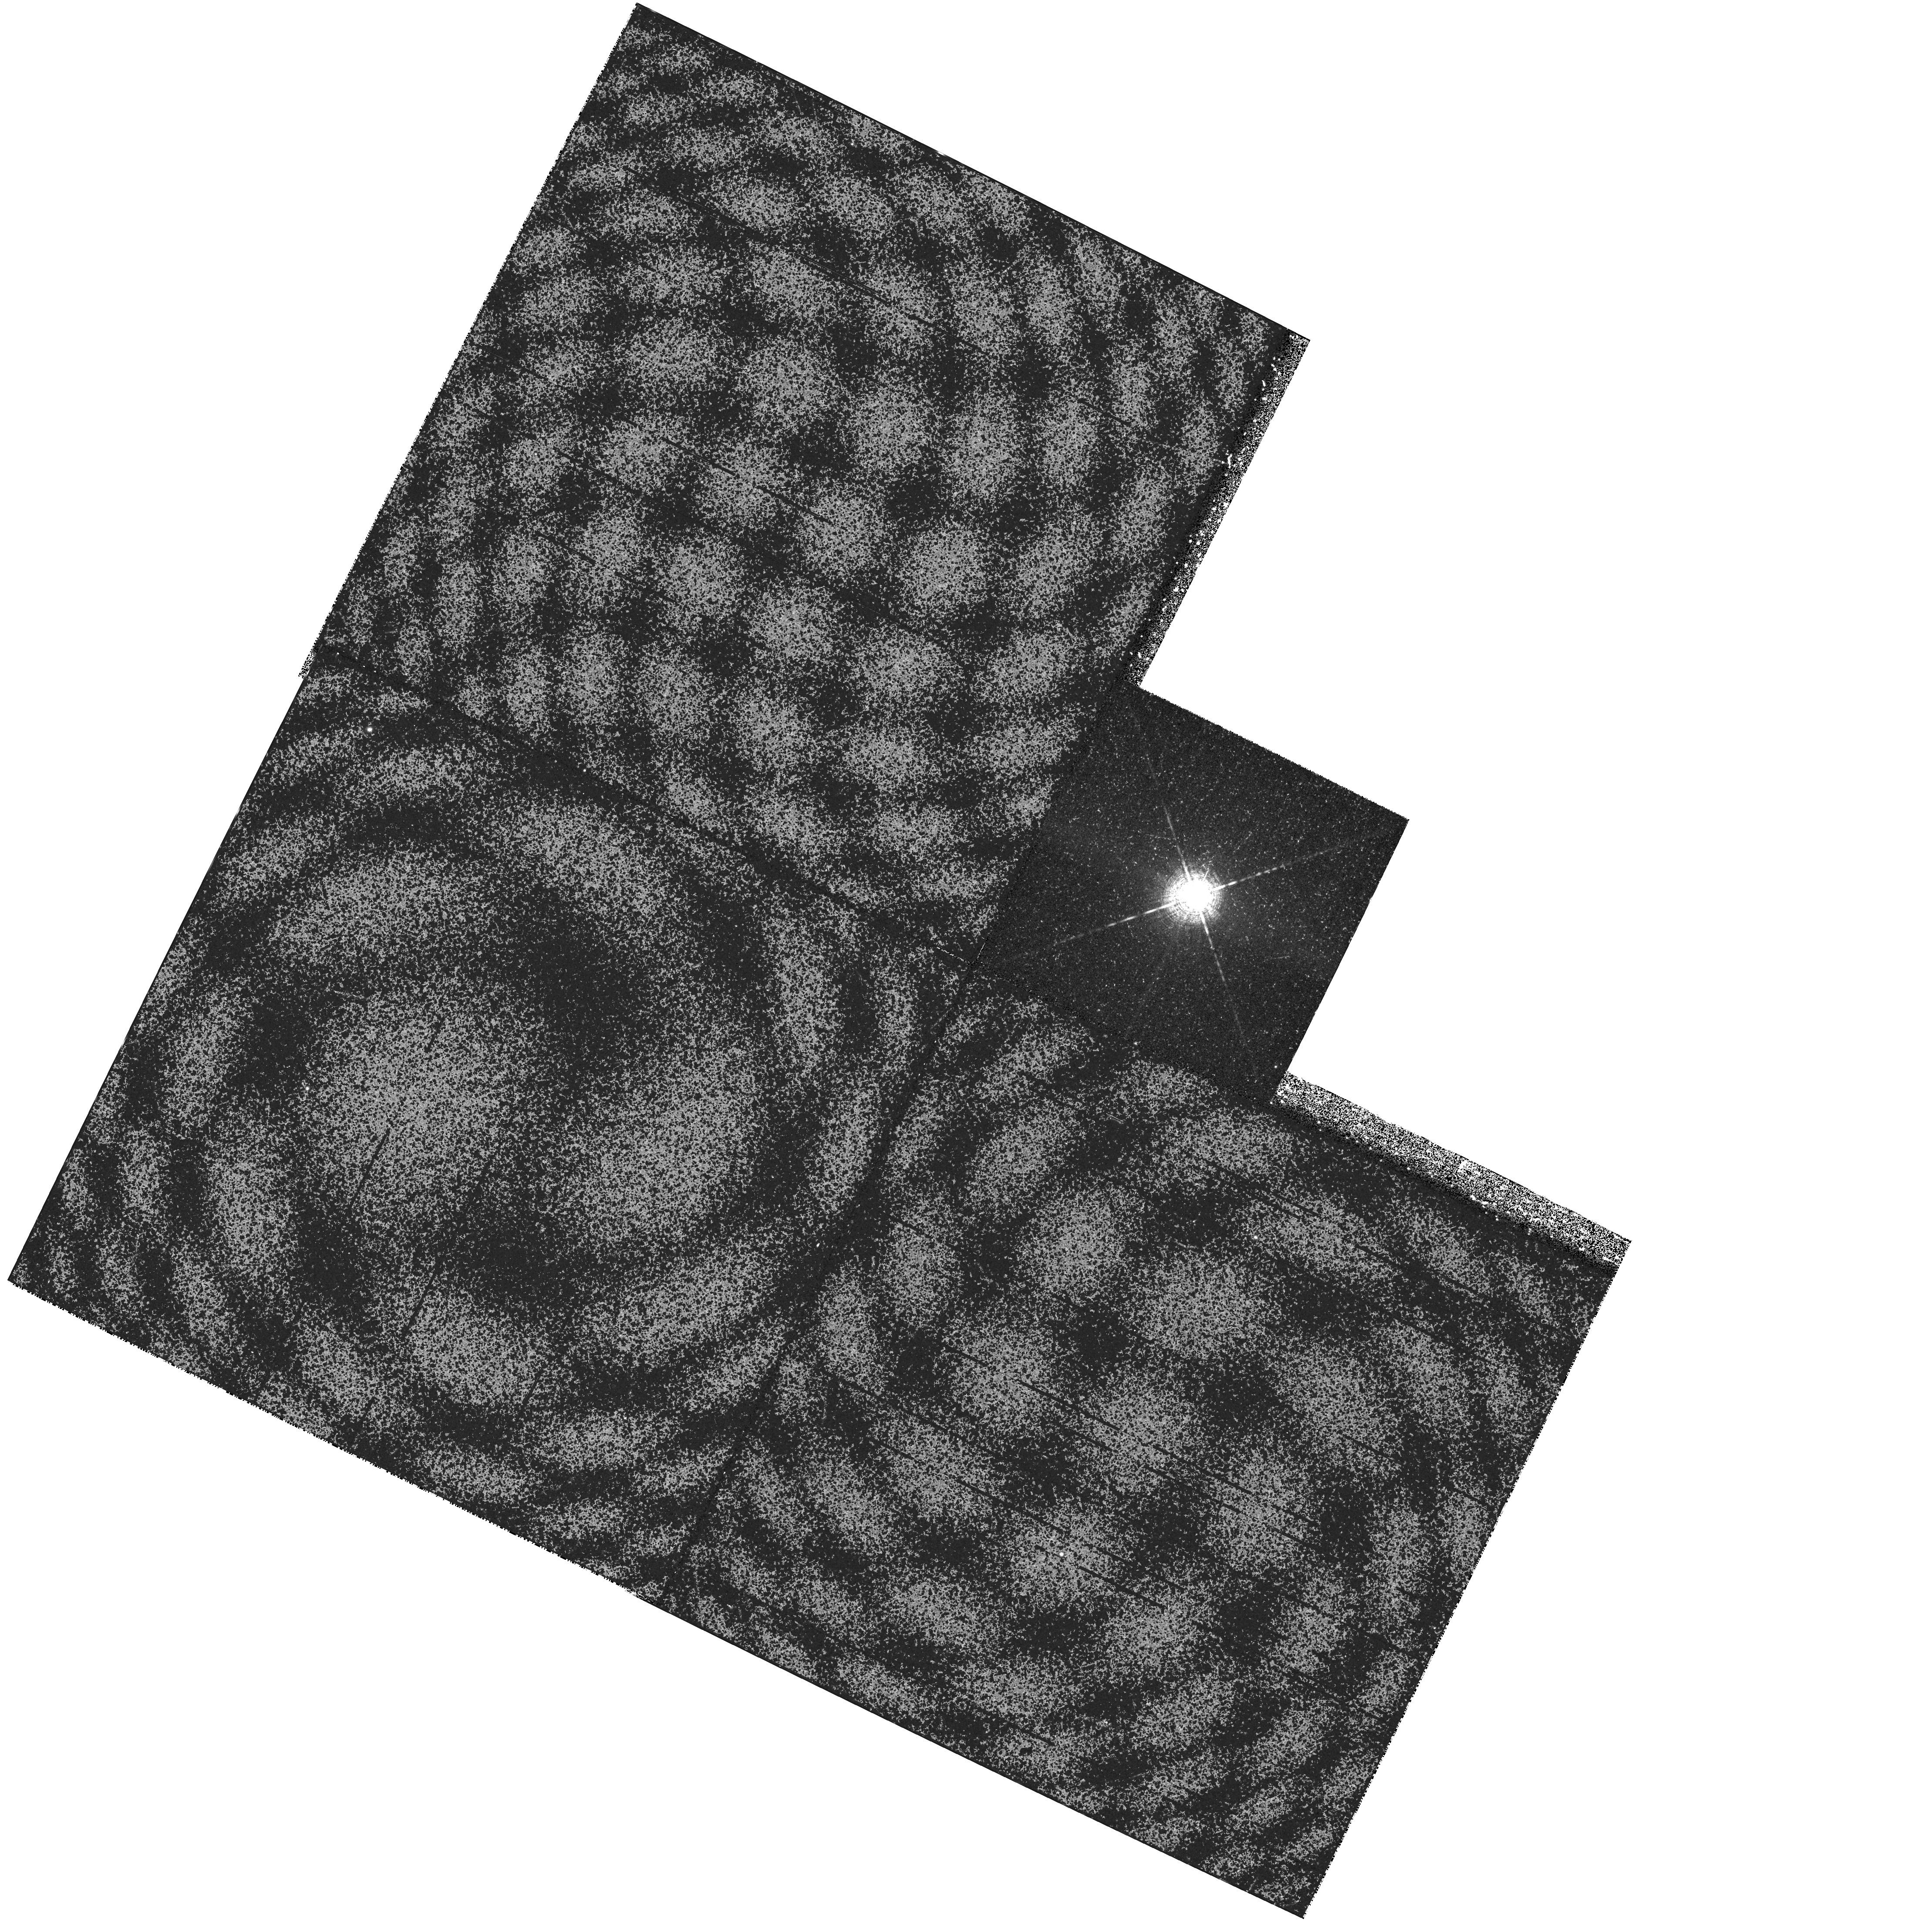
Target: U-SCORPII. Instrument: WFPC2/PC. Filter: F656N. Exposure: 28 min. Observation ID: hst_6461_02_wfpc2_pc_f656n_u5fq02

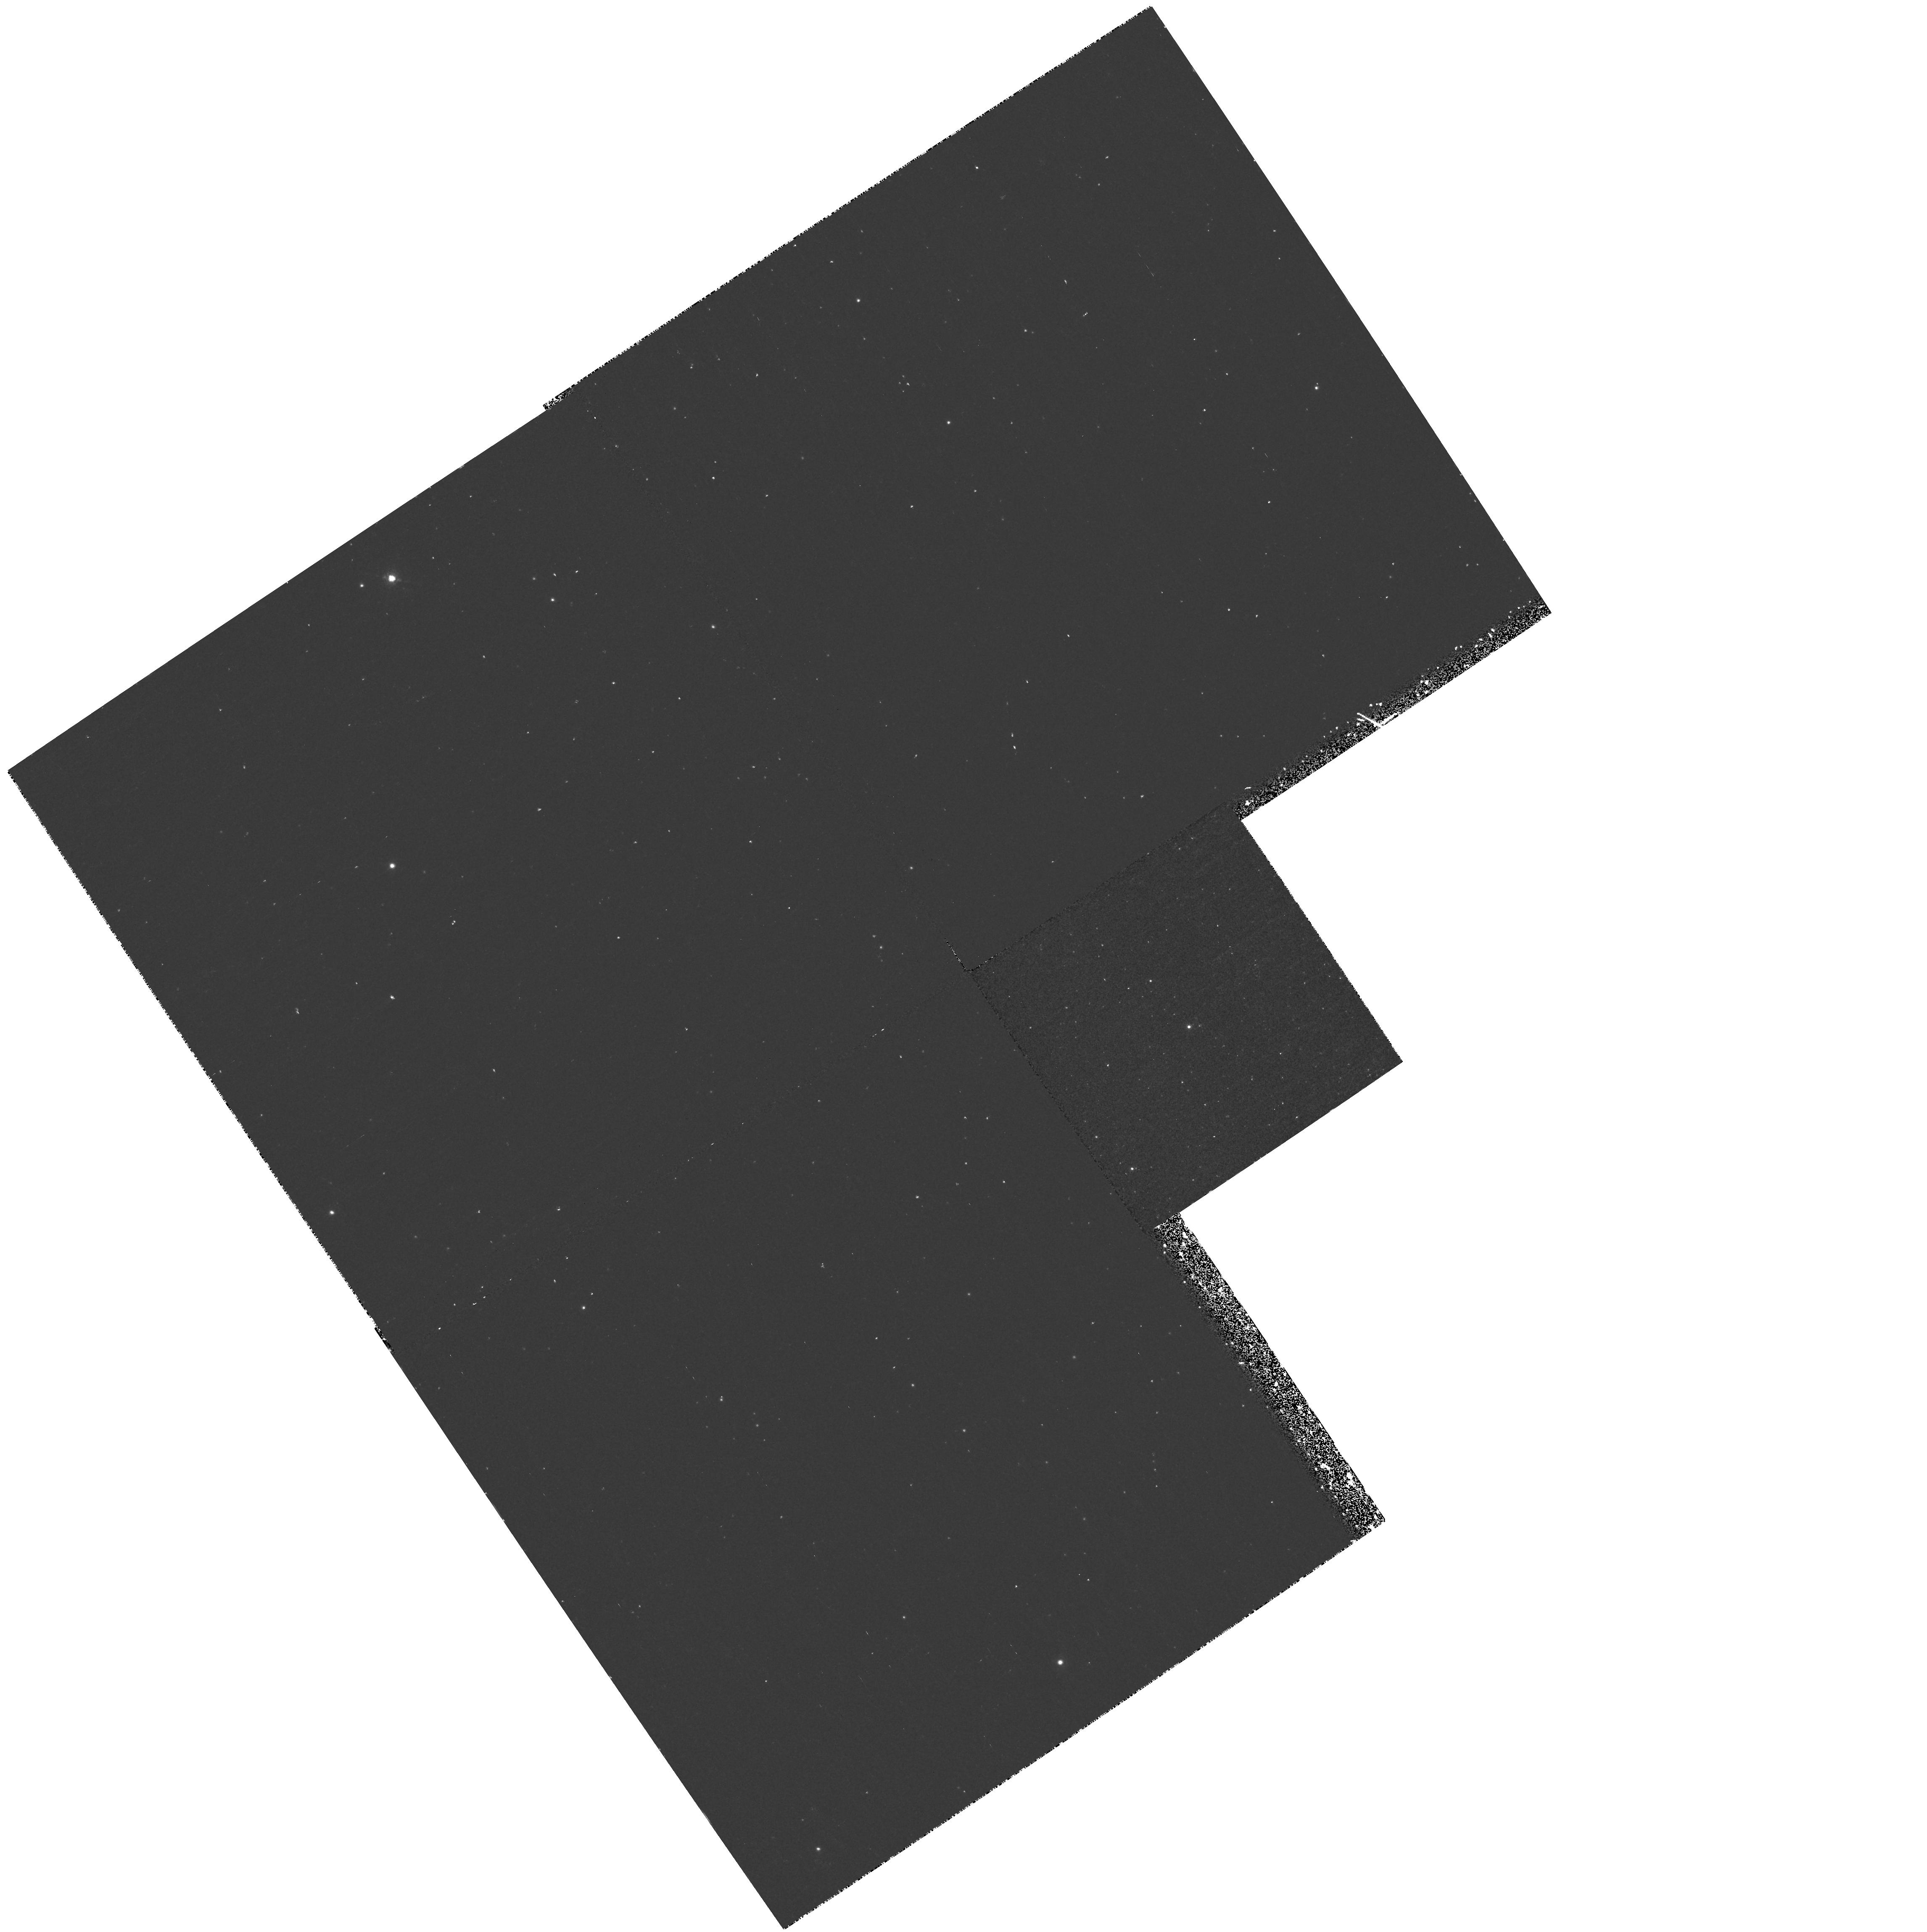
Target: U-SCORPII. Instrument: WFPC2/PC. Filter: F656N. Exposure: 40 min. Observation ID: hst_6461_13_wfpc2_pc_f656n_u5fq13

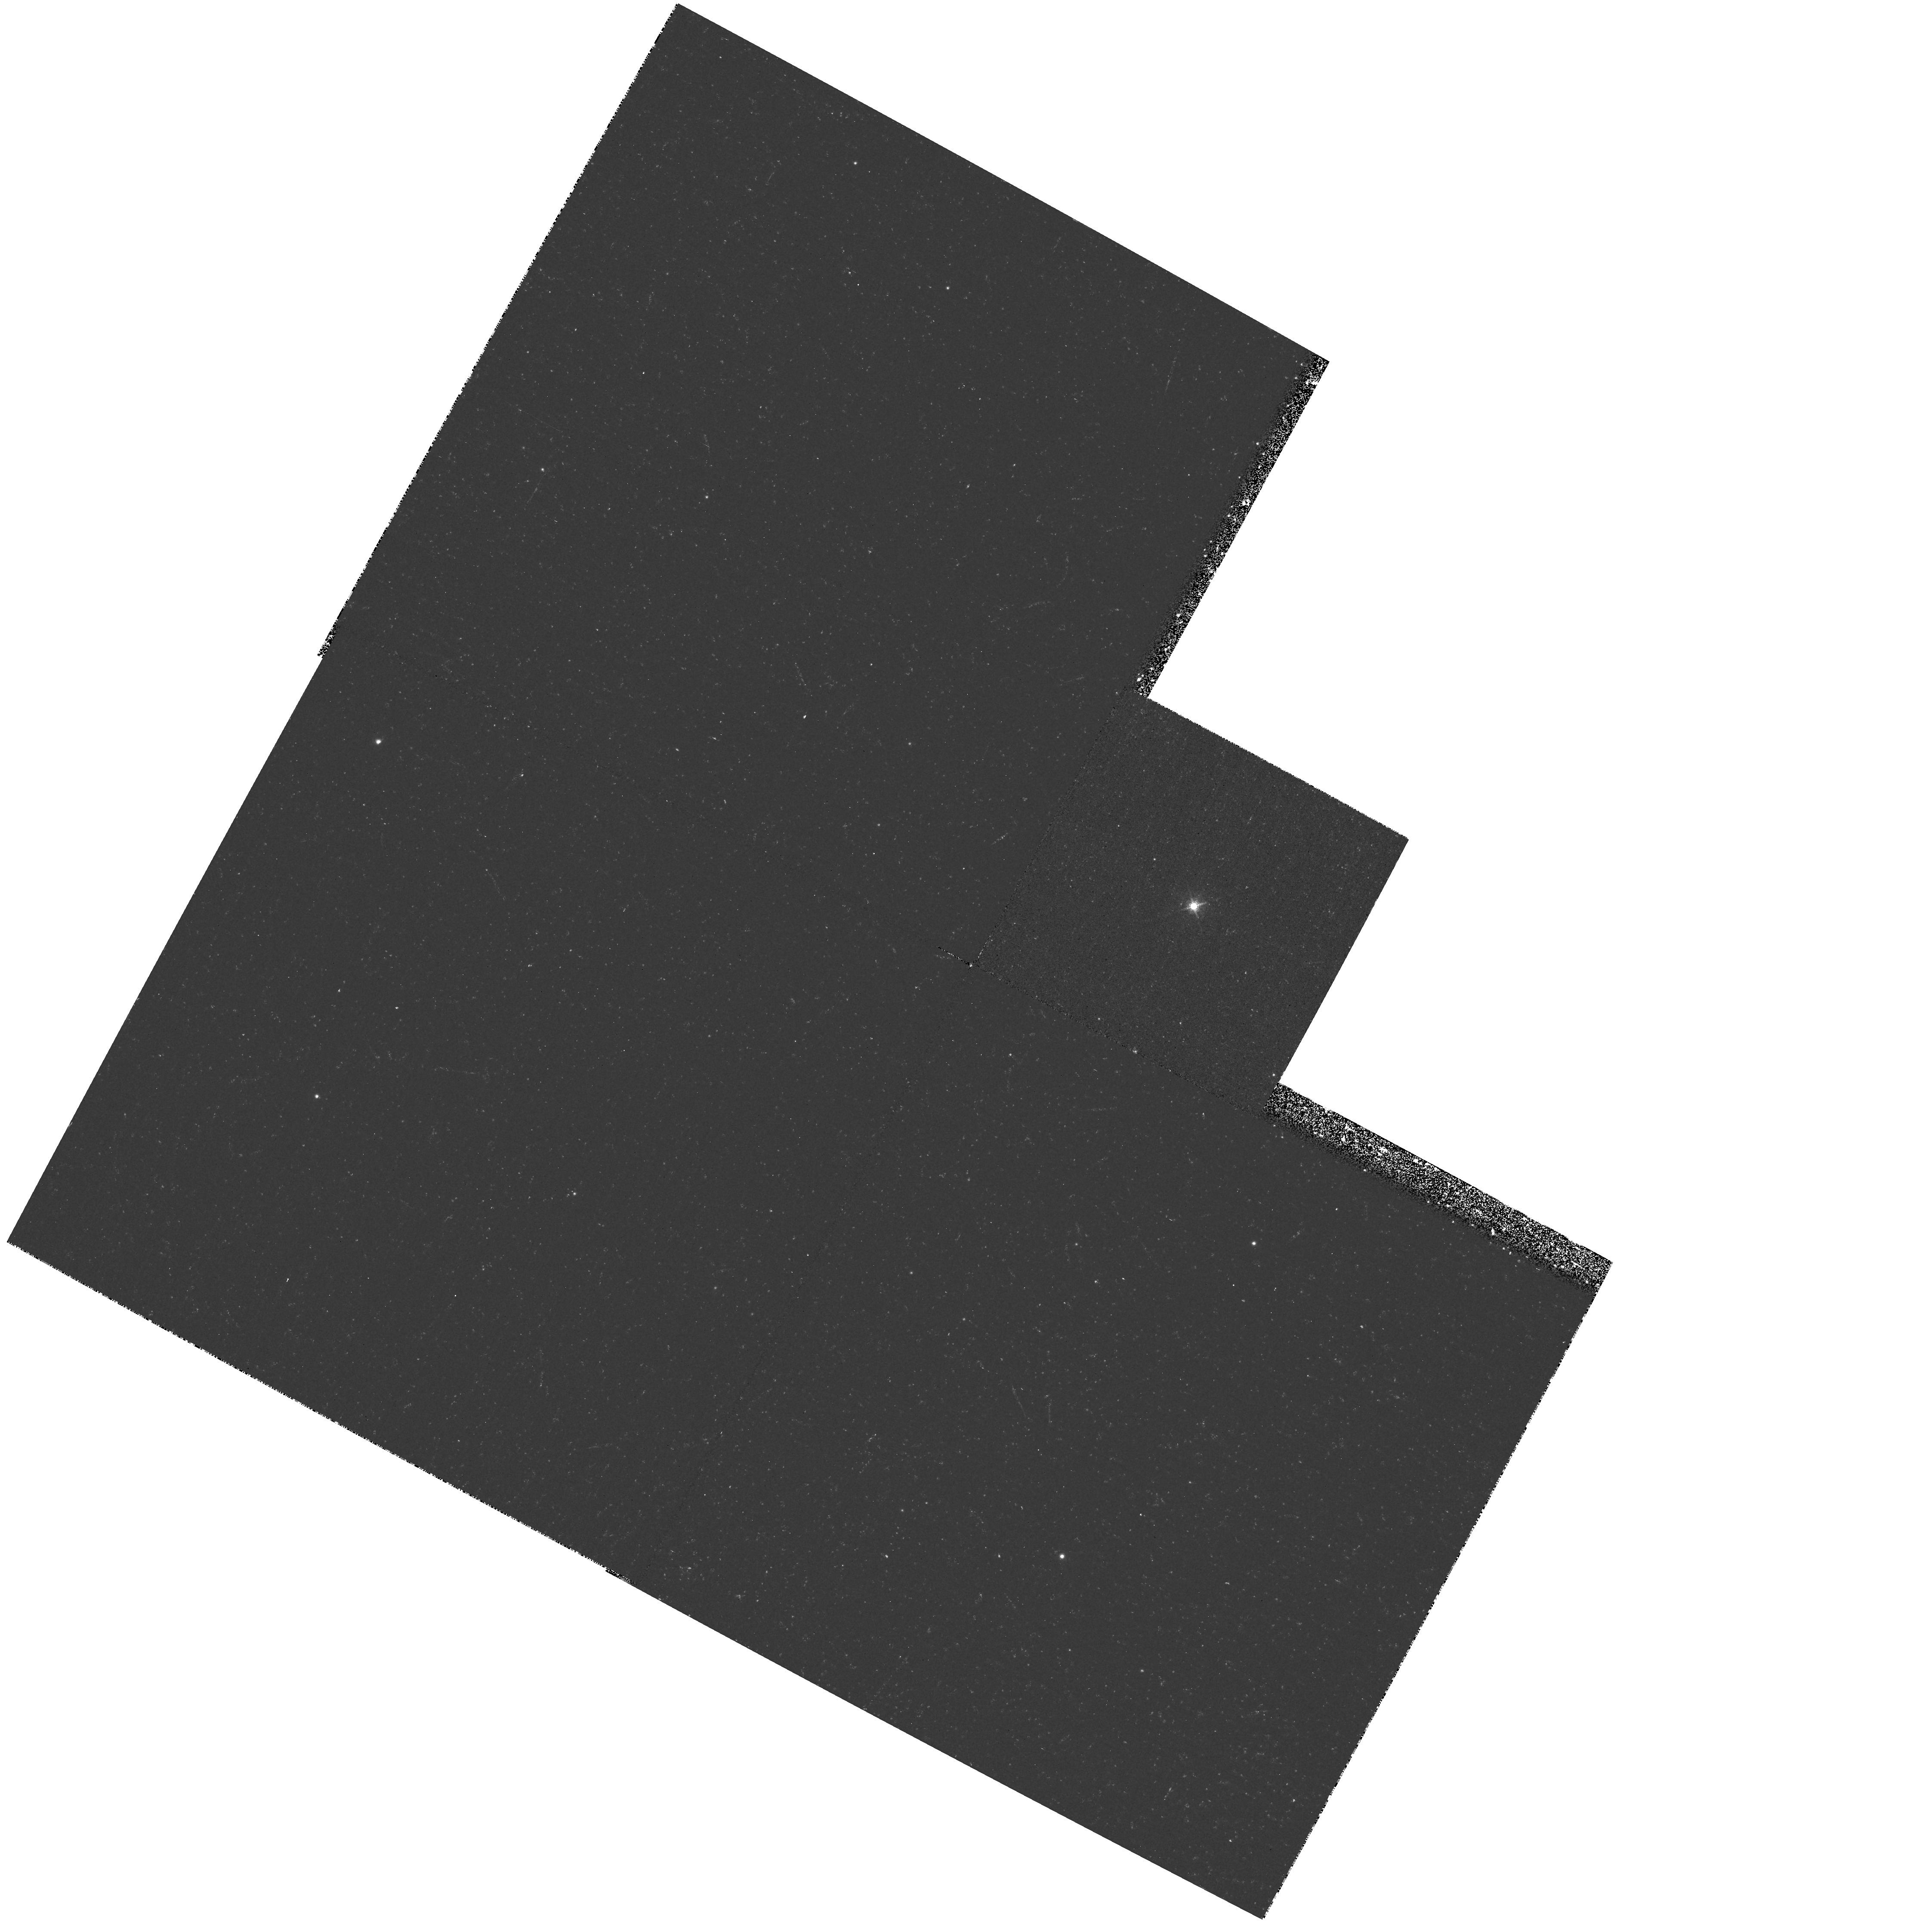
Target: U-SCORPII. Instrument: WFPC2/PC. Filter: F656N. Exposure: 28 min. Observation ID: hst_6461_06_wfpc2_pc_f656n_u5fq06

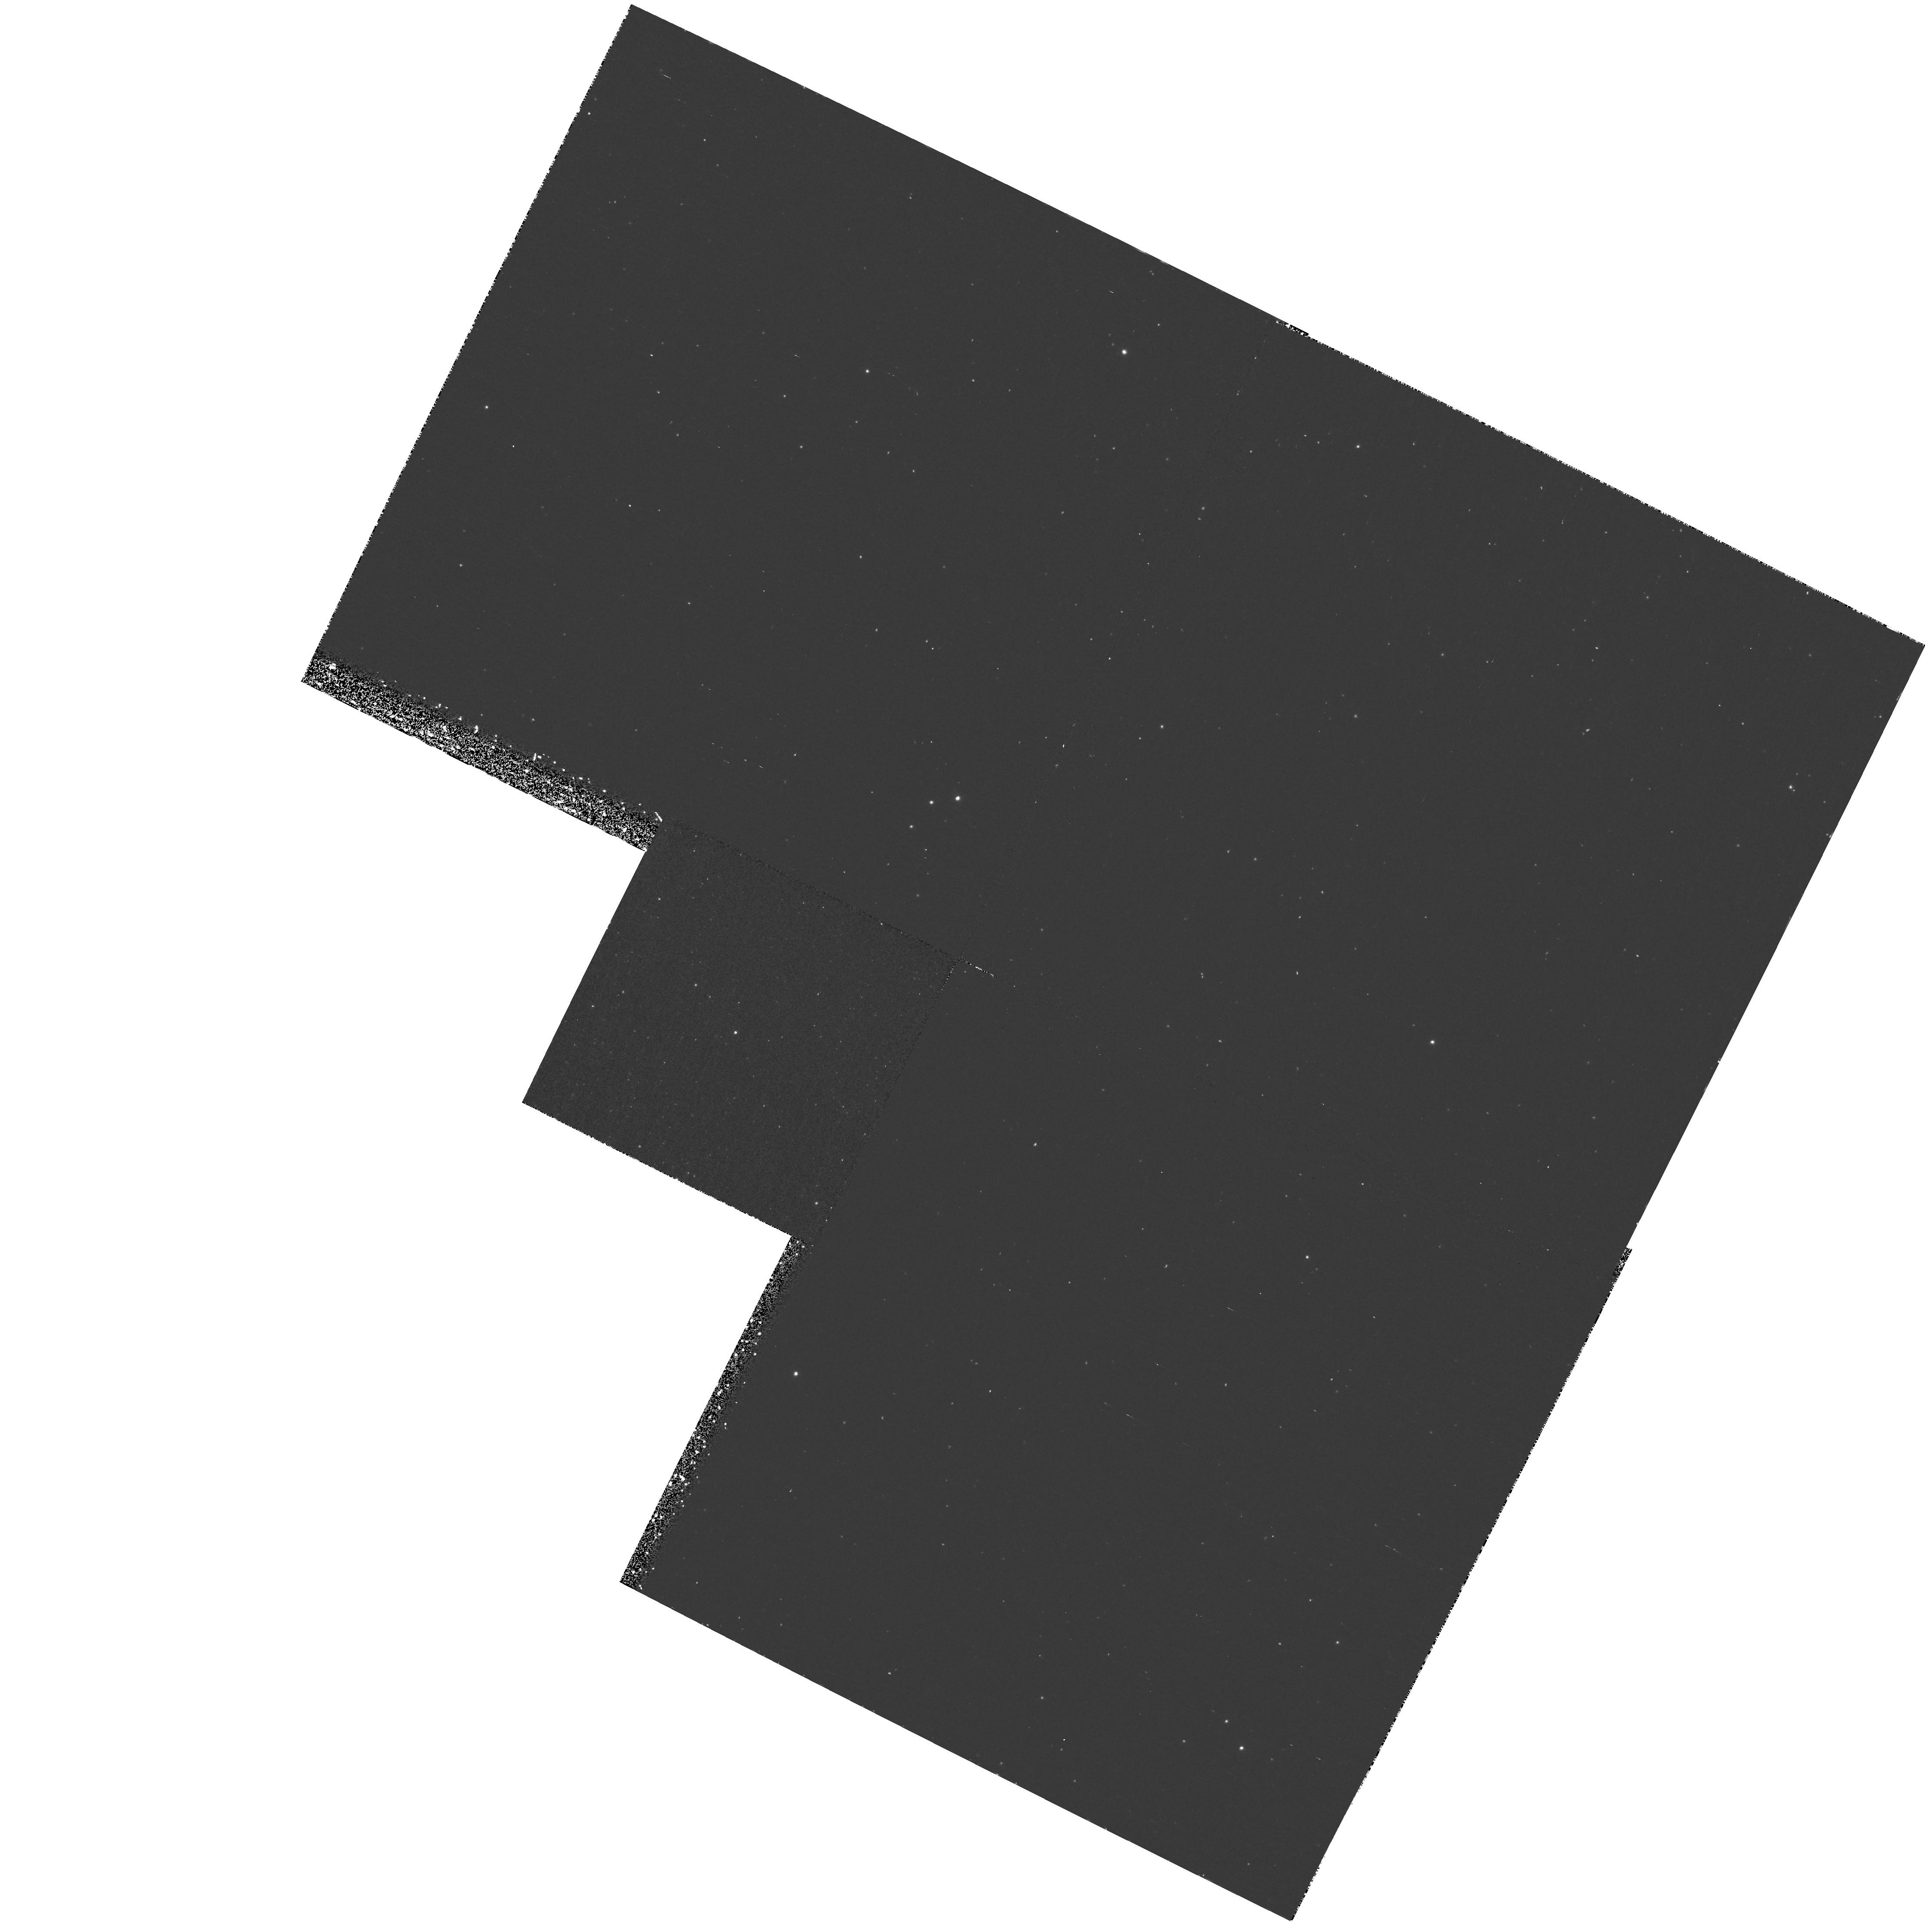
Target: U-SCORPII. Instrument: WFPC2/PC. Filter: F656N. Exposure: 40 min. Observation ID: hst_6461_14_wfpc2_pc_f656n_u5fq14

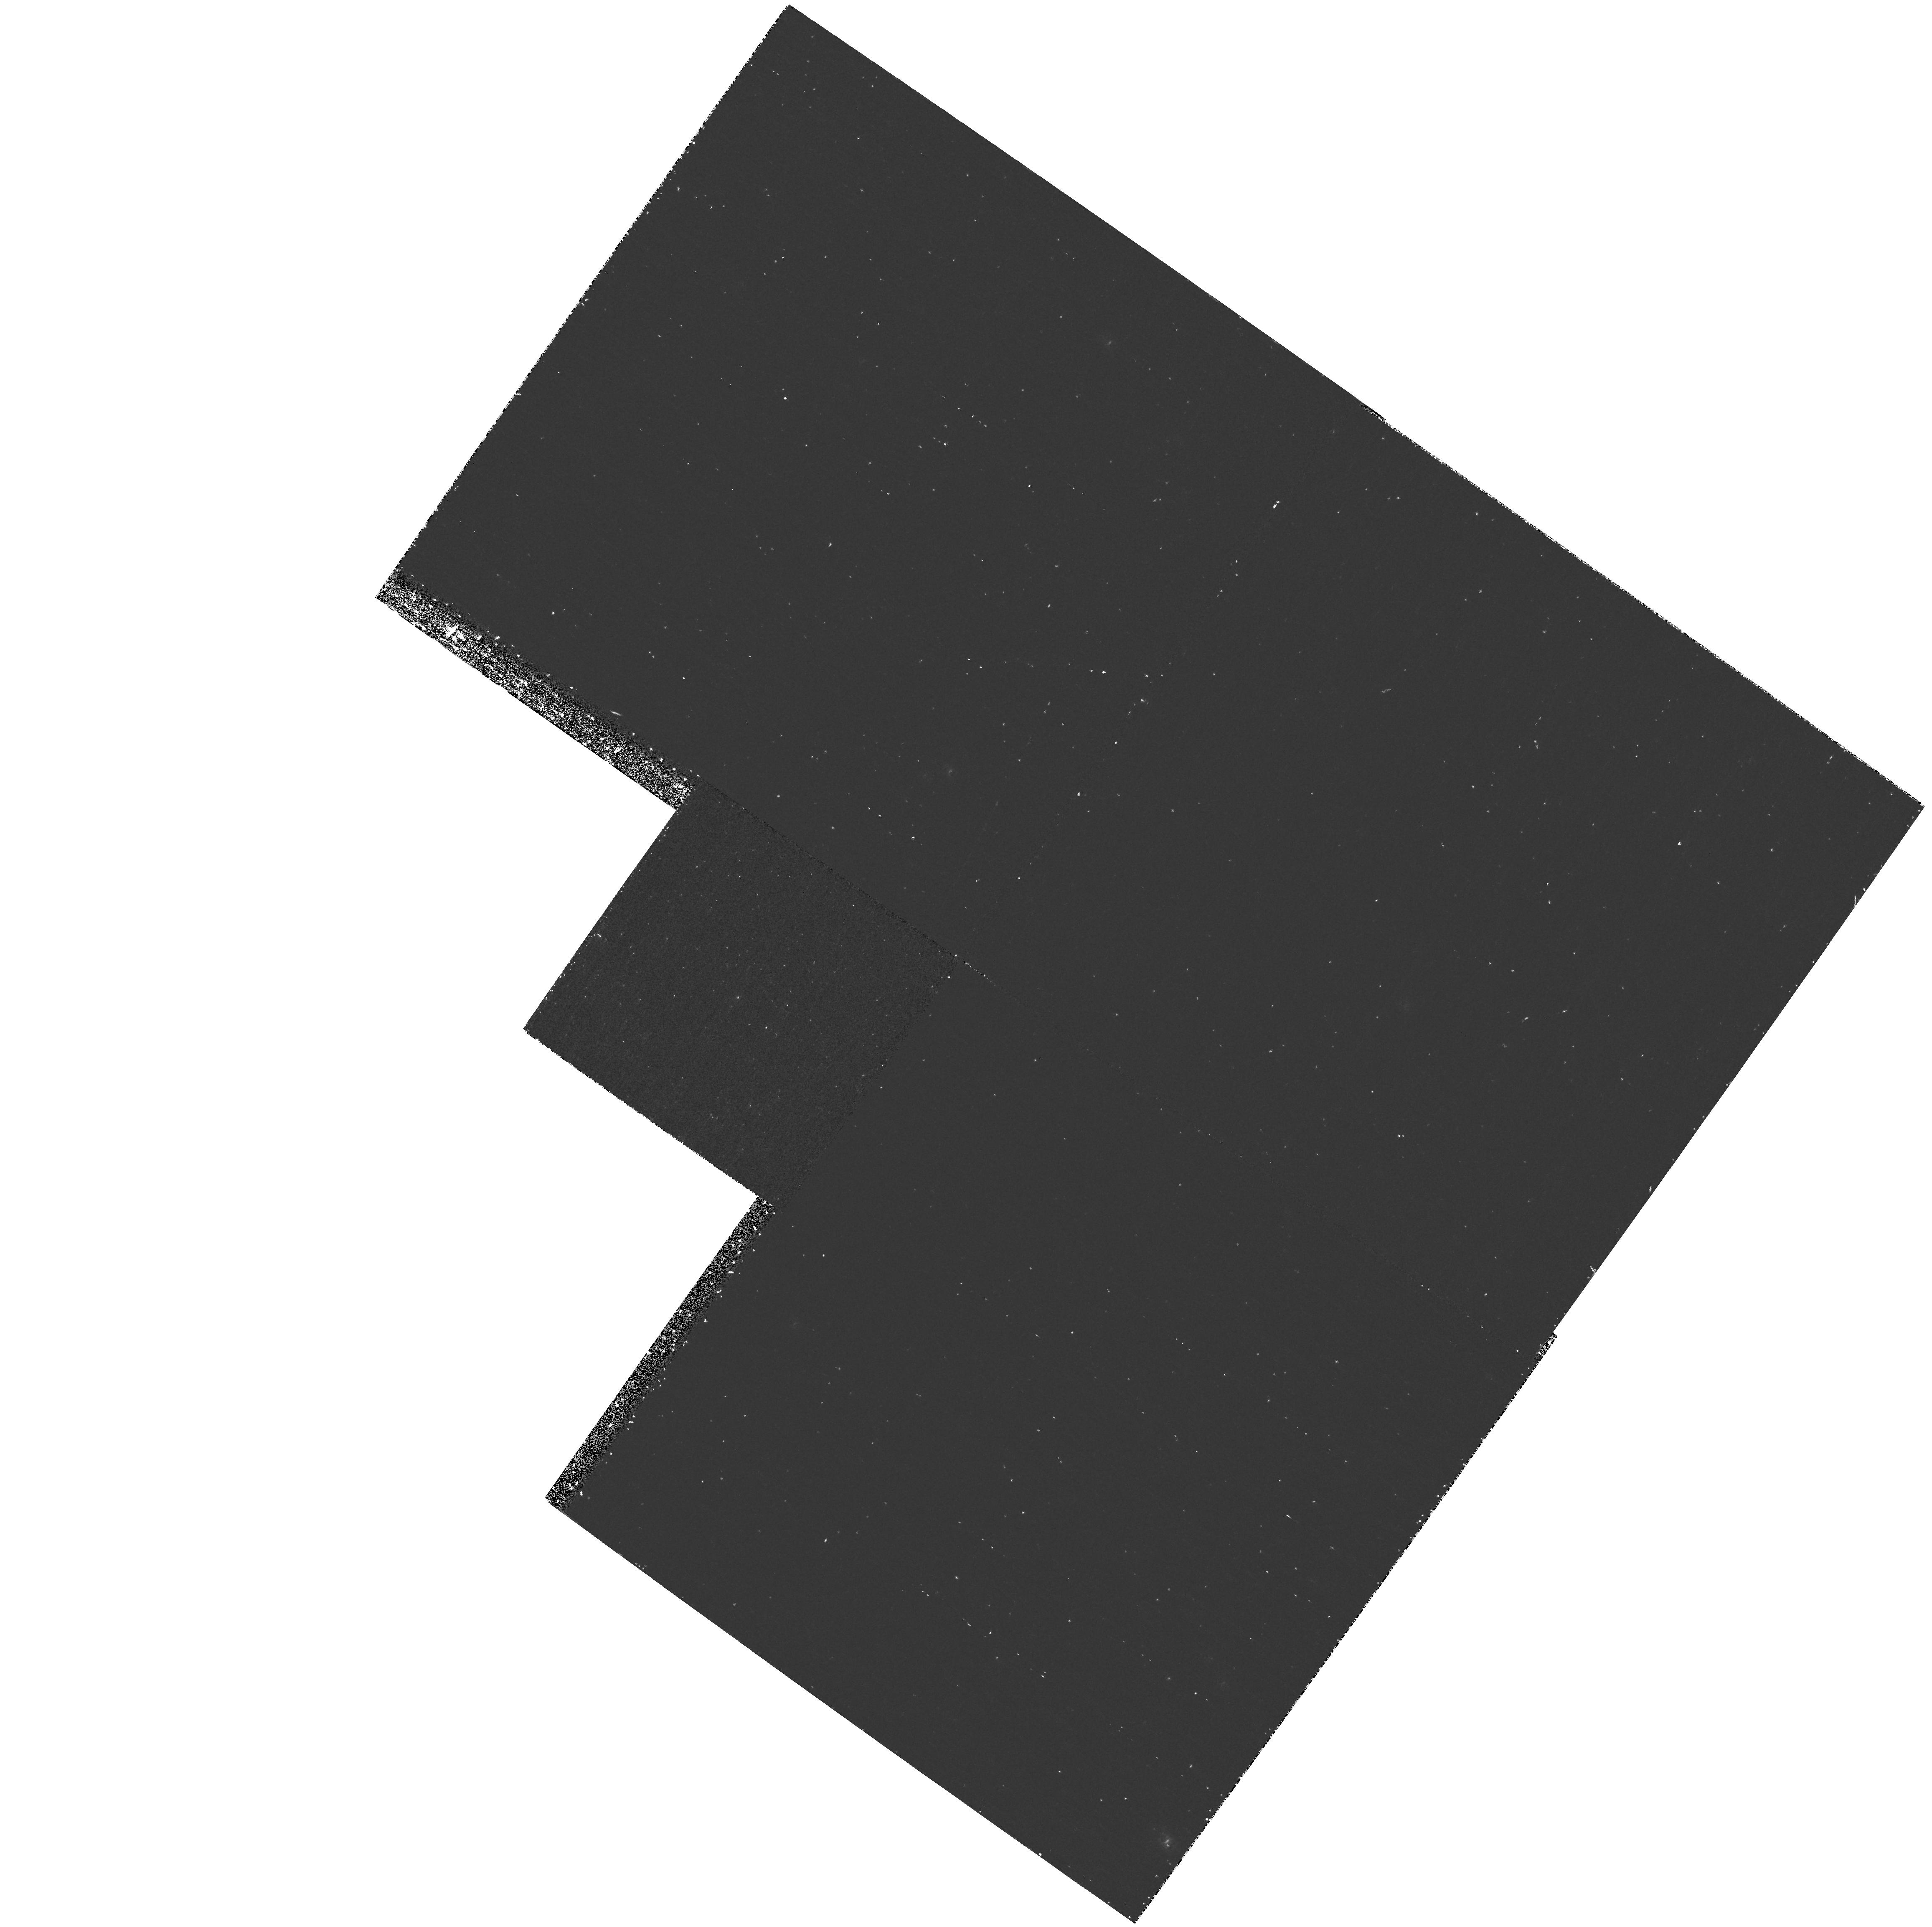
Target: U-SCORPII. Instrument: WFPC2/PC. Filter: F656N. Exposure: 40 min. Observation ID: hst_6461_15_wfpc2_pc_f656n_u5fq15

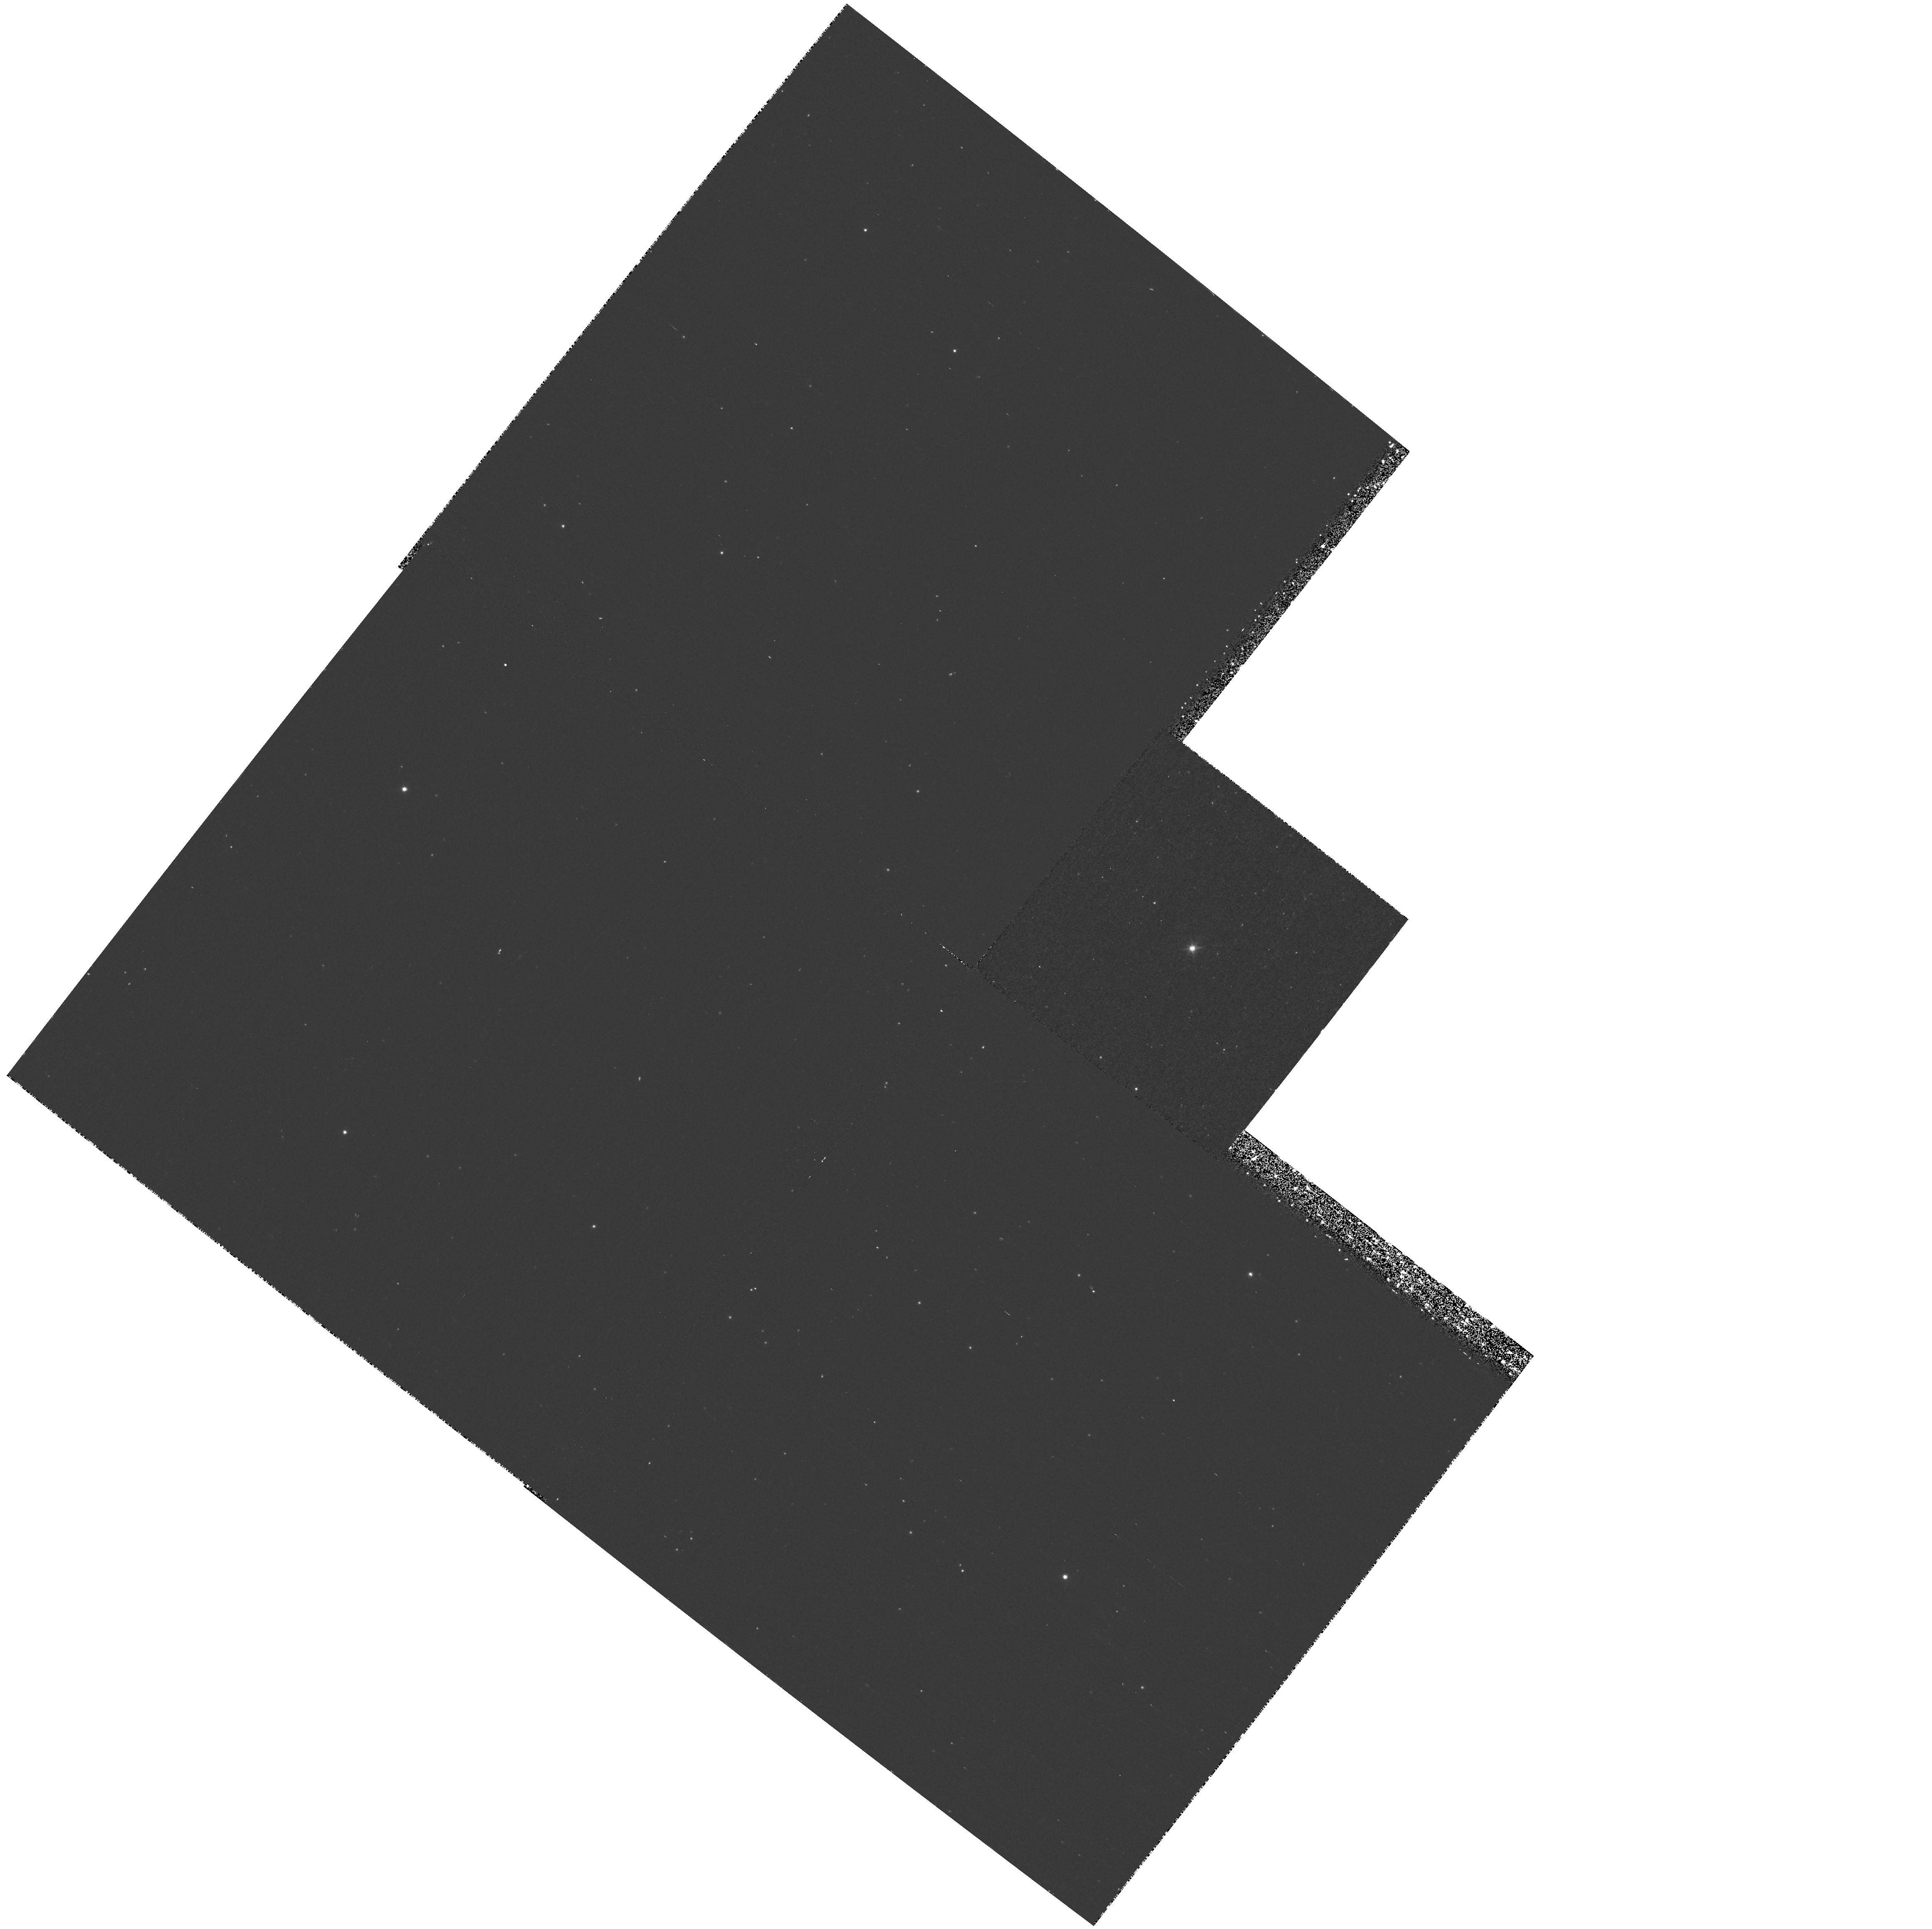
Target: U-SCORPII. Instrument: WFPC2/PC. Filter: F656N. Exposure: 40 min. Observation ID: hst_6461_09_wfpc2_pc_f656n_u5fq09

High-resolution imagery of the next bright Galactic nova (PI: Shara, Michael)

The recurrent nova T Pyxidis is one of only ~20 novae with known shells, and the only recurrent nova with clearly resolved circumstellar matter. A unique and once-only opportunity will exist during T Pyxidis' next eruption (now overdue) to determine: 1) The uniformity and isotropy of material (both dust and different chemical elements) ejected in previous eruptions, and 2) The smallest structures formed in nova eruptions. We propose to use WFPC2 to image T Pyx after it erupts to search for fluorescence and reflection light echoes from, and small-scale structure in, the nova circumstellar gas and dust ejecta. Only two novae are presently known to have a highly structured shell that can be defined as ``very'' clumpy. These novae are GK Per (known from the ground) and T Pyx (HST cycle 4 WFPC2 images). It's unclear if this structure is common to all nova shells or, if it is, how the structure is created. Though T Pyx is ``overdue'' it may take several years before it goes off a gain. We therefore propose to use the TOO time, if allocated, to follow the eruption of the next bright Galactic nova with WFPC2 (if T Pyx does not erupt) to determine how quickly the ejecta of a nova becomes clumpy.